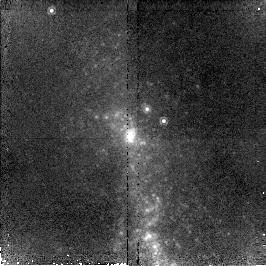
Target: NGC3125
Instrument: NICMOS/NIC2
Filter: F190N
Exposure: 43 min
Observation ID: n96902020

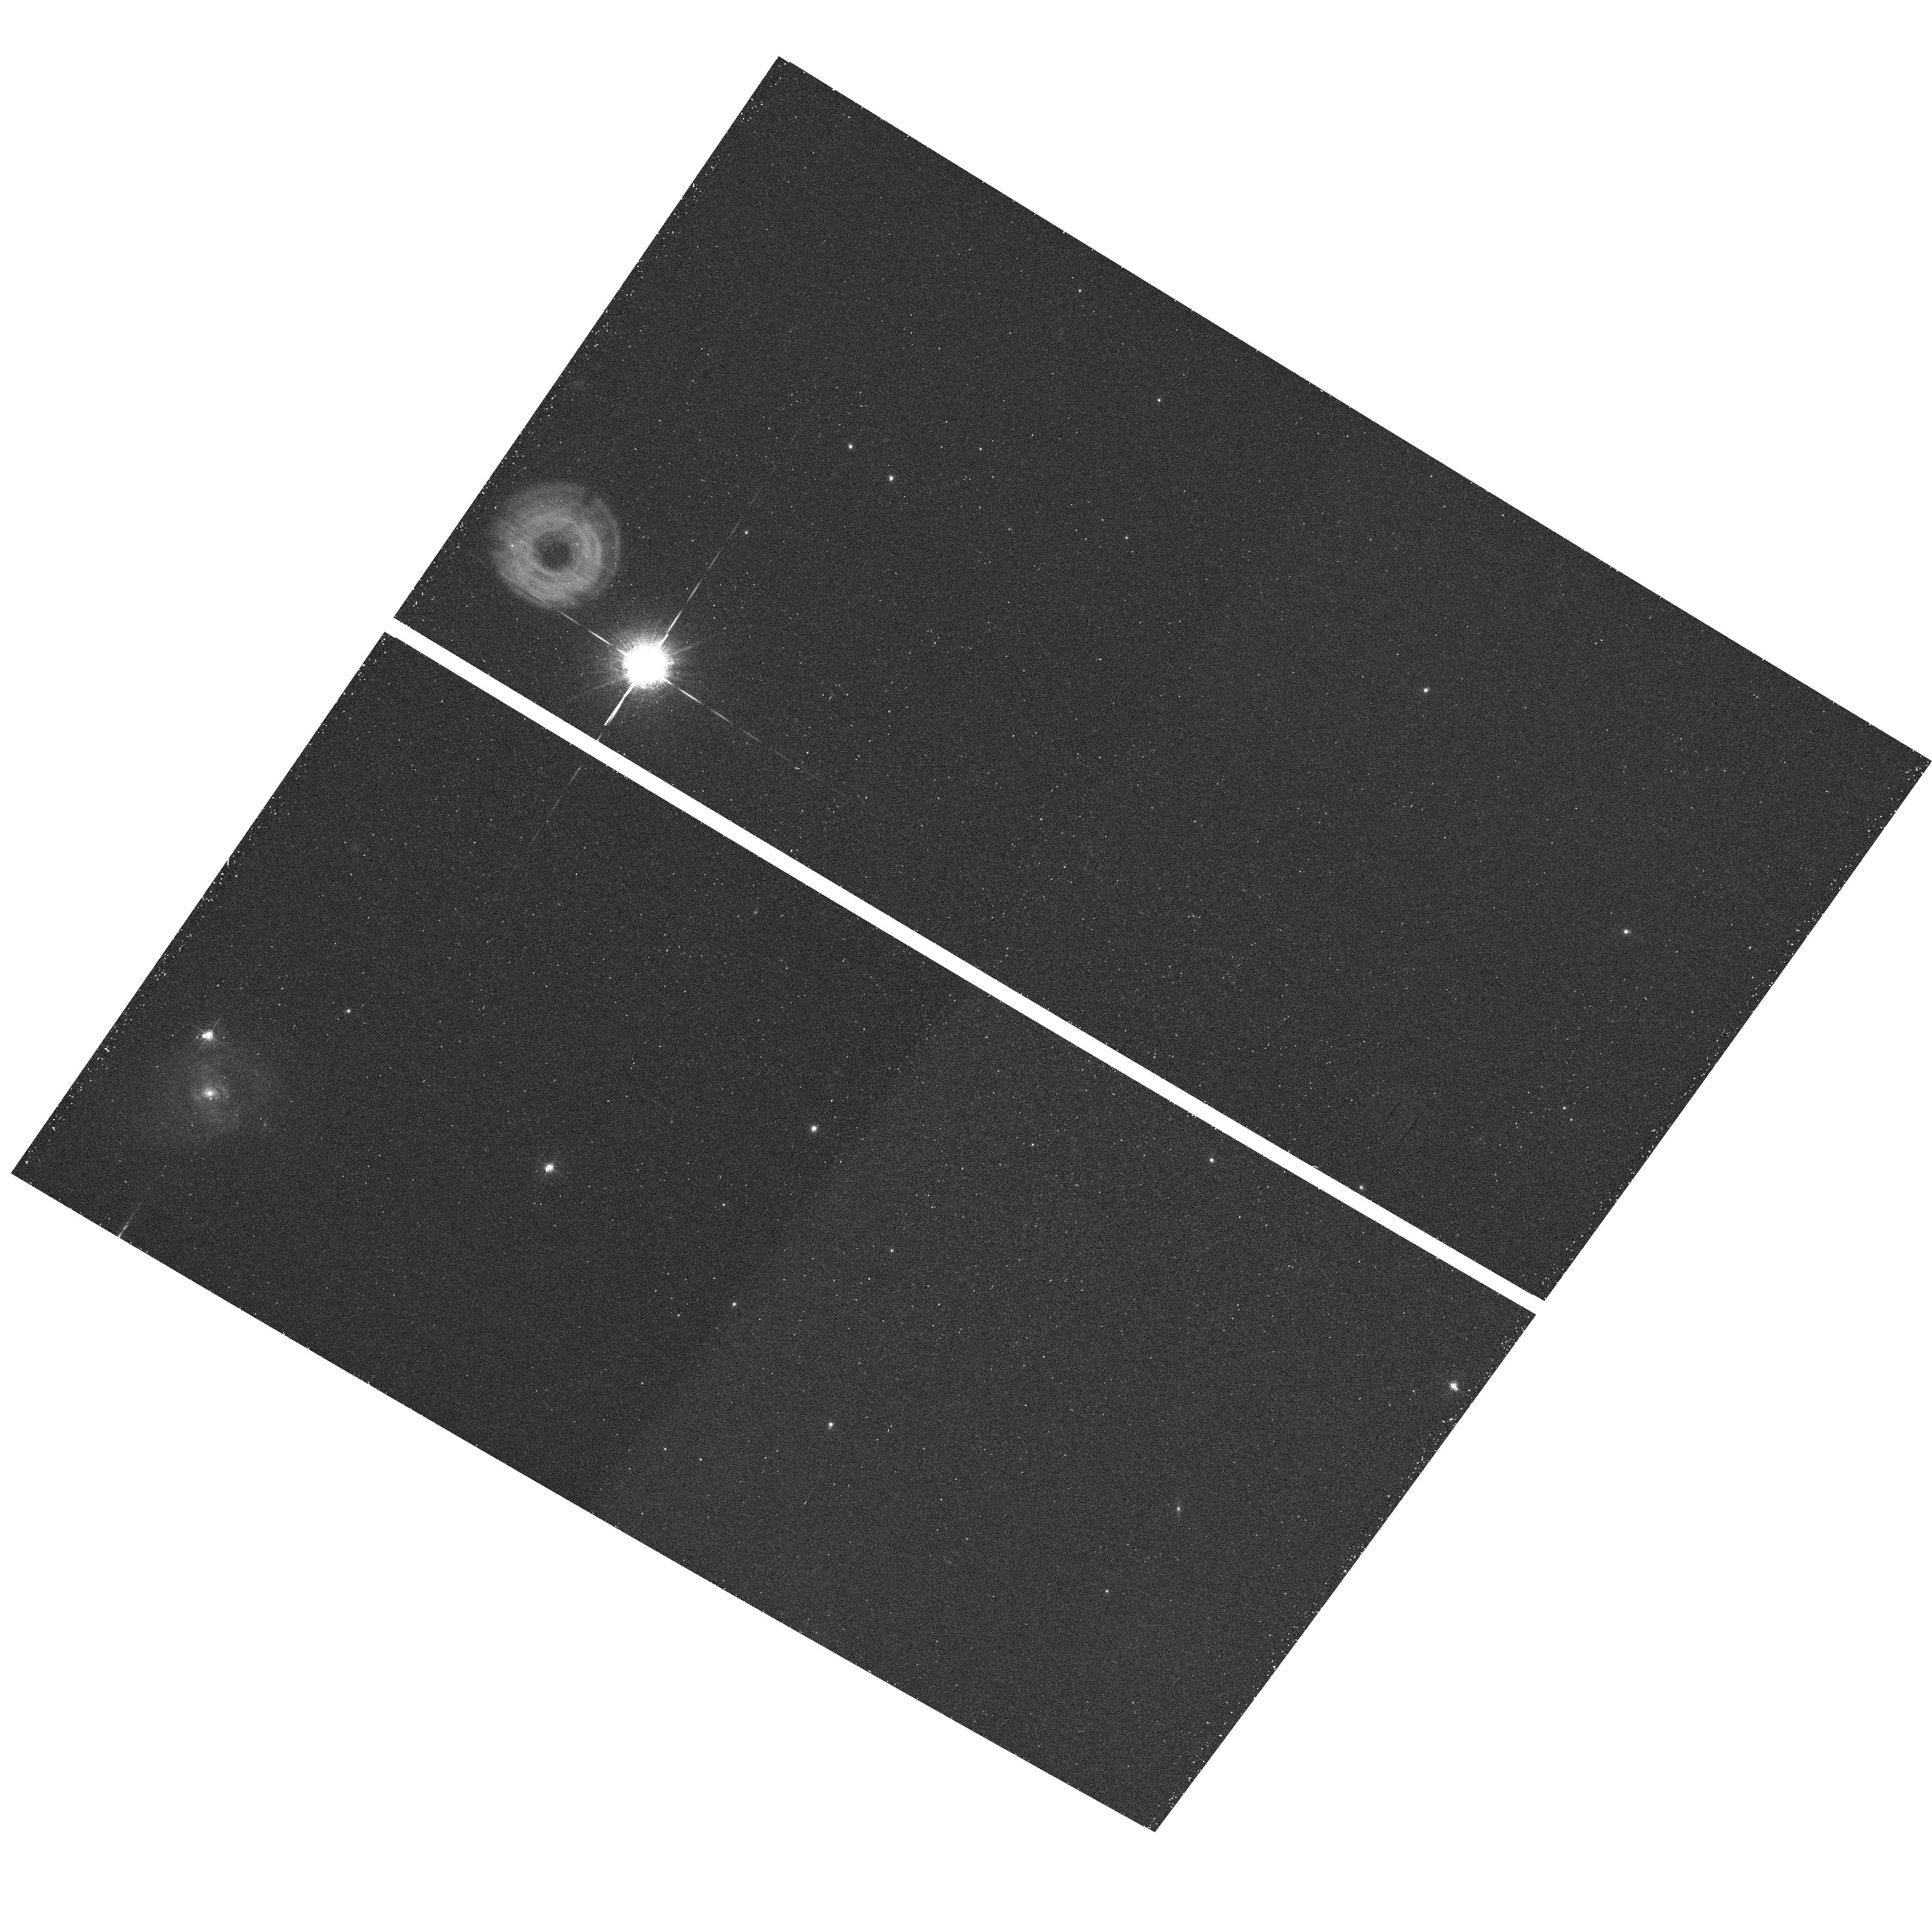
Target: field at RA 151.639°, Dec -29.936°
Instrument: ACS/WFC
Filter: F660N
Exposure: 25 min
Observation ID: hst_10400_01_acs_wfc_f660n_j96901

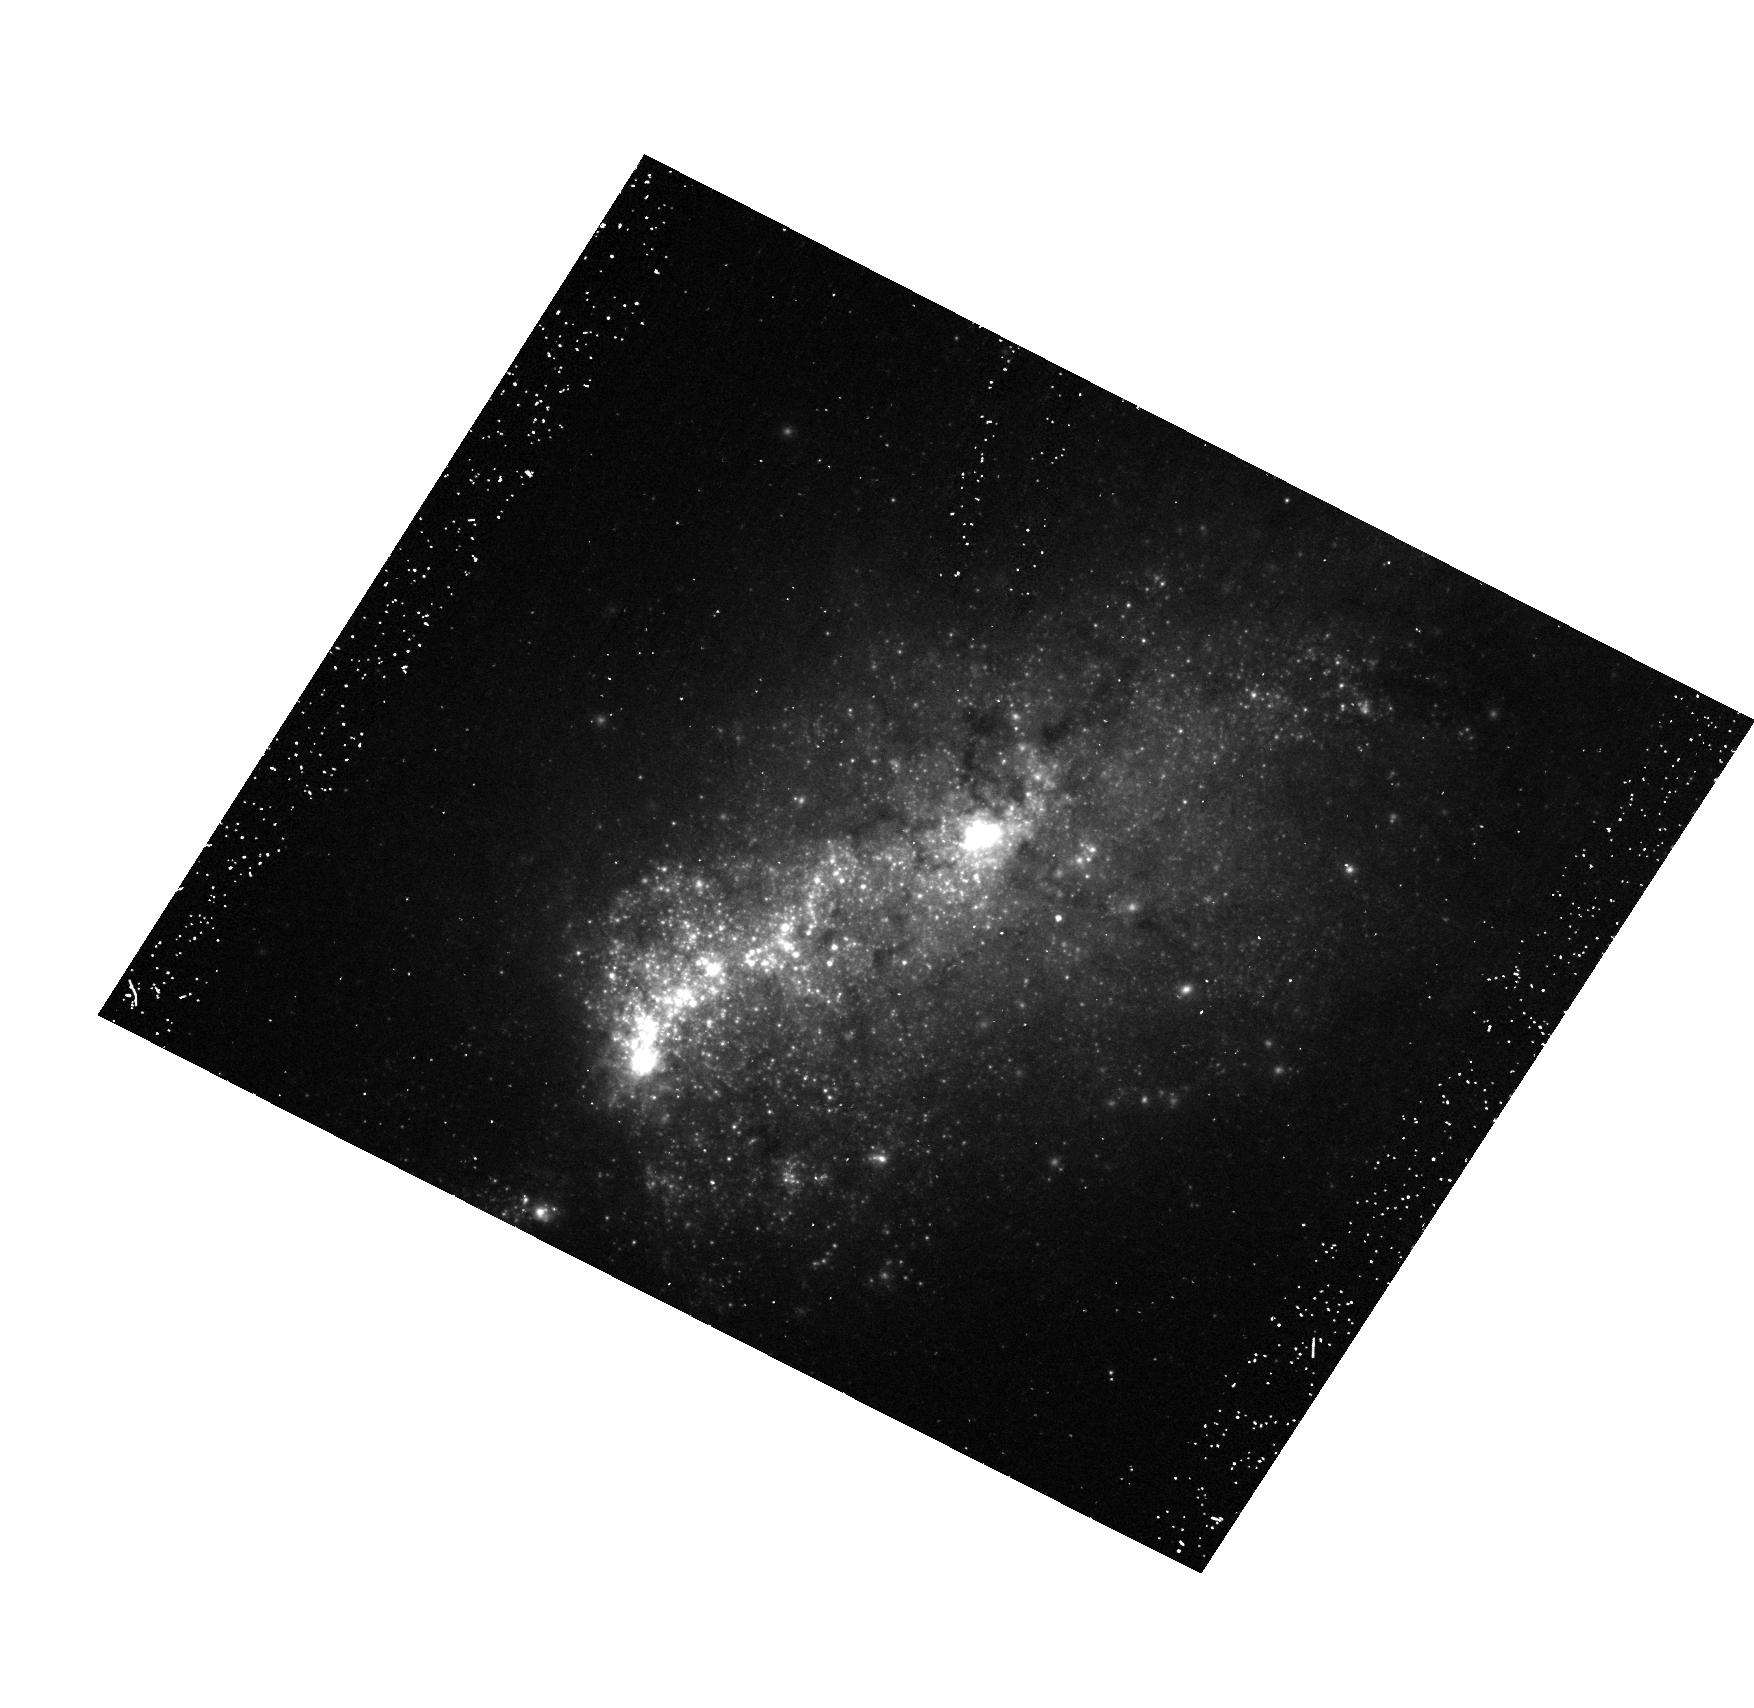
Target: NGC3125
Instrument: ACS/HRC
Filter: F435W
Exposure: 30 min
Observation ID: hst_10400_01_acs_hrc_f435w_j96901

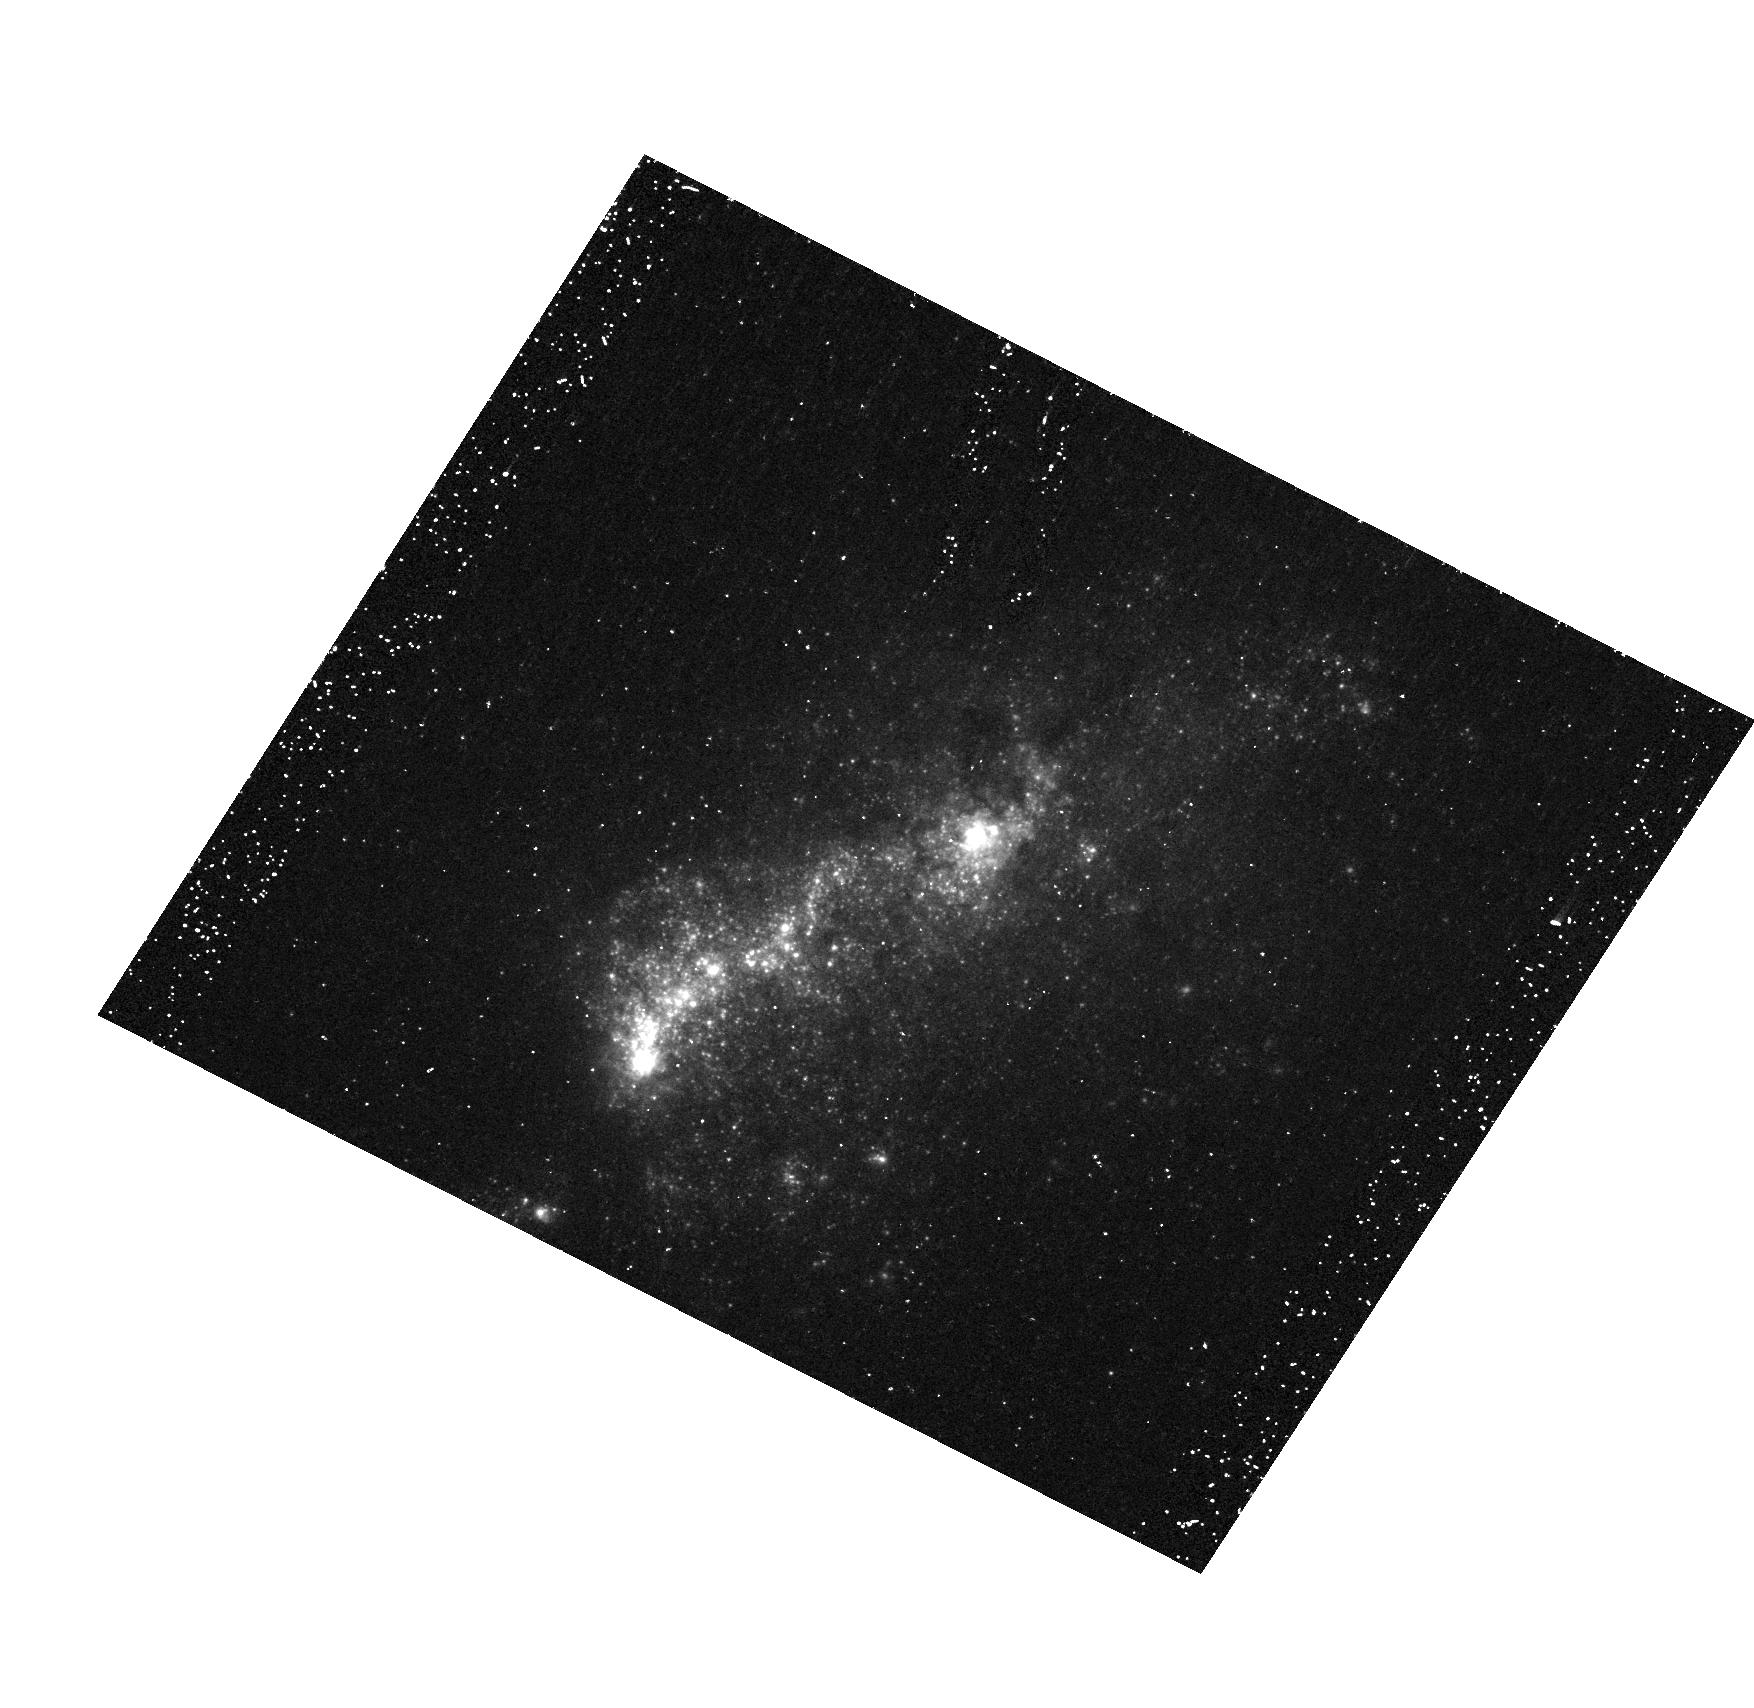
Target: NGC3125
Instrument: ACS/HRC
Filter: F330W
Exposure: 30 min
Observation ID: hst_10400_01_acs_hrc_f330w_j96901

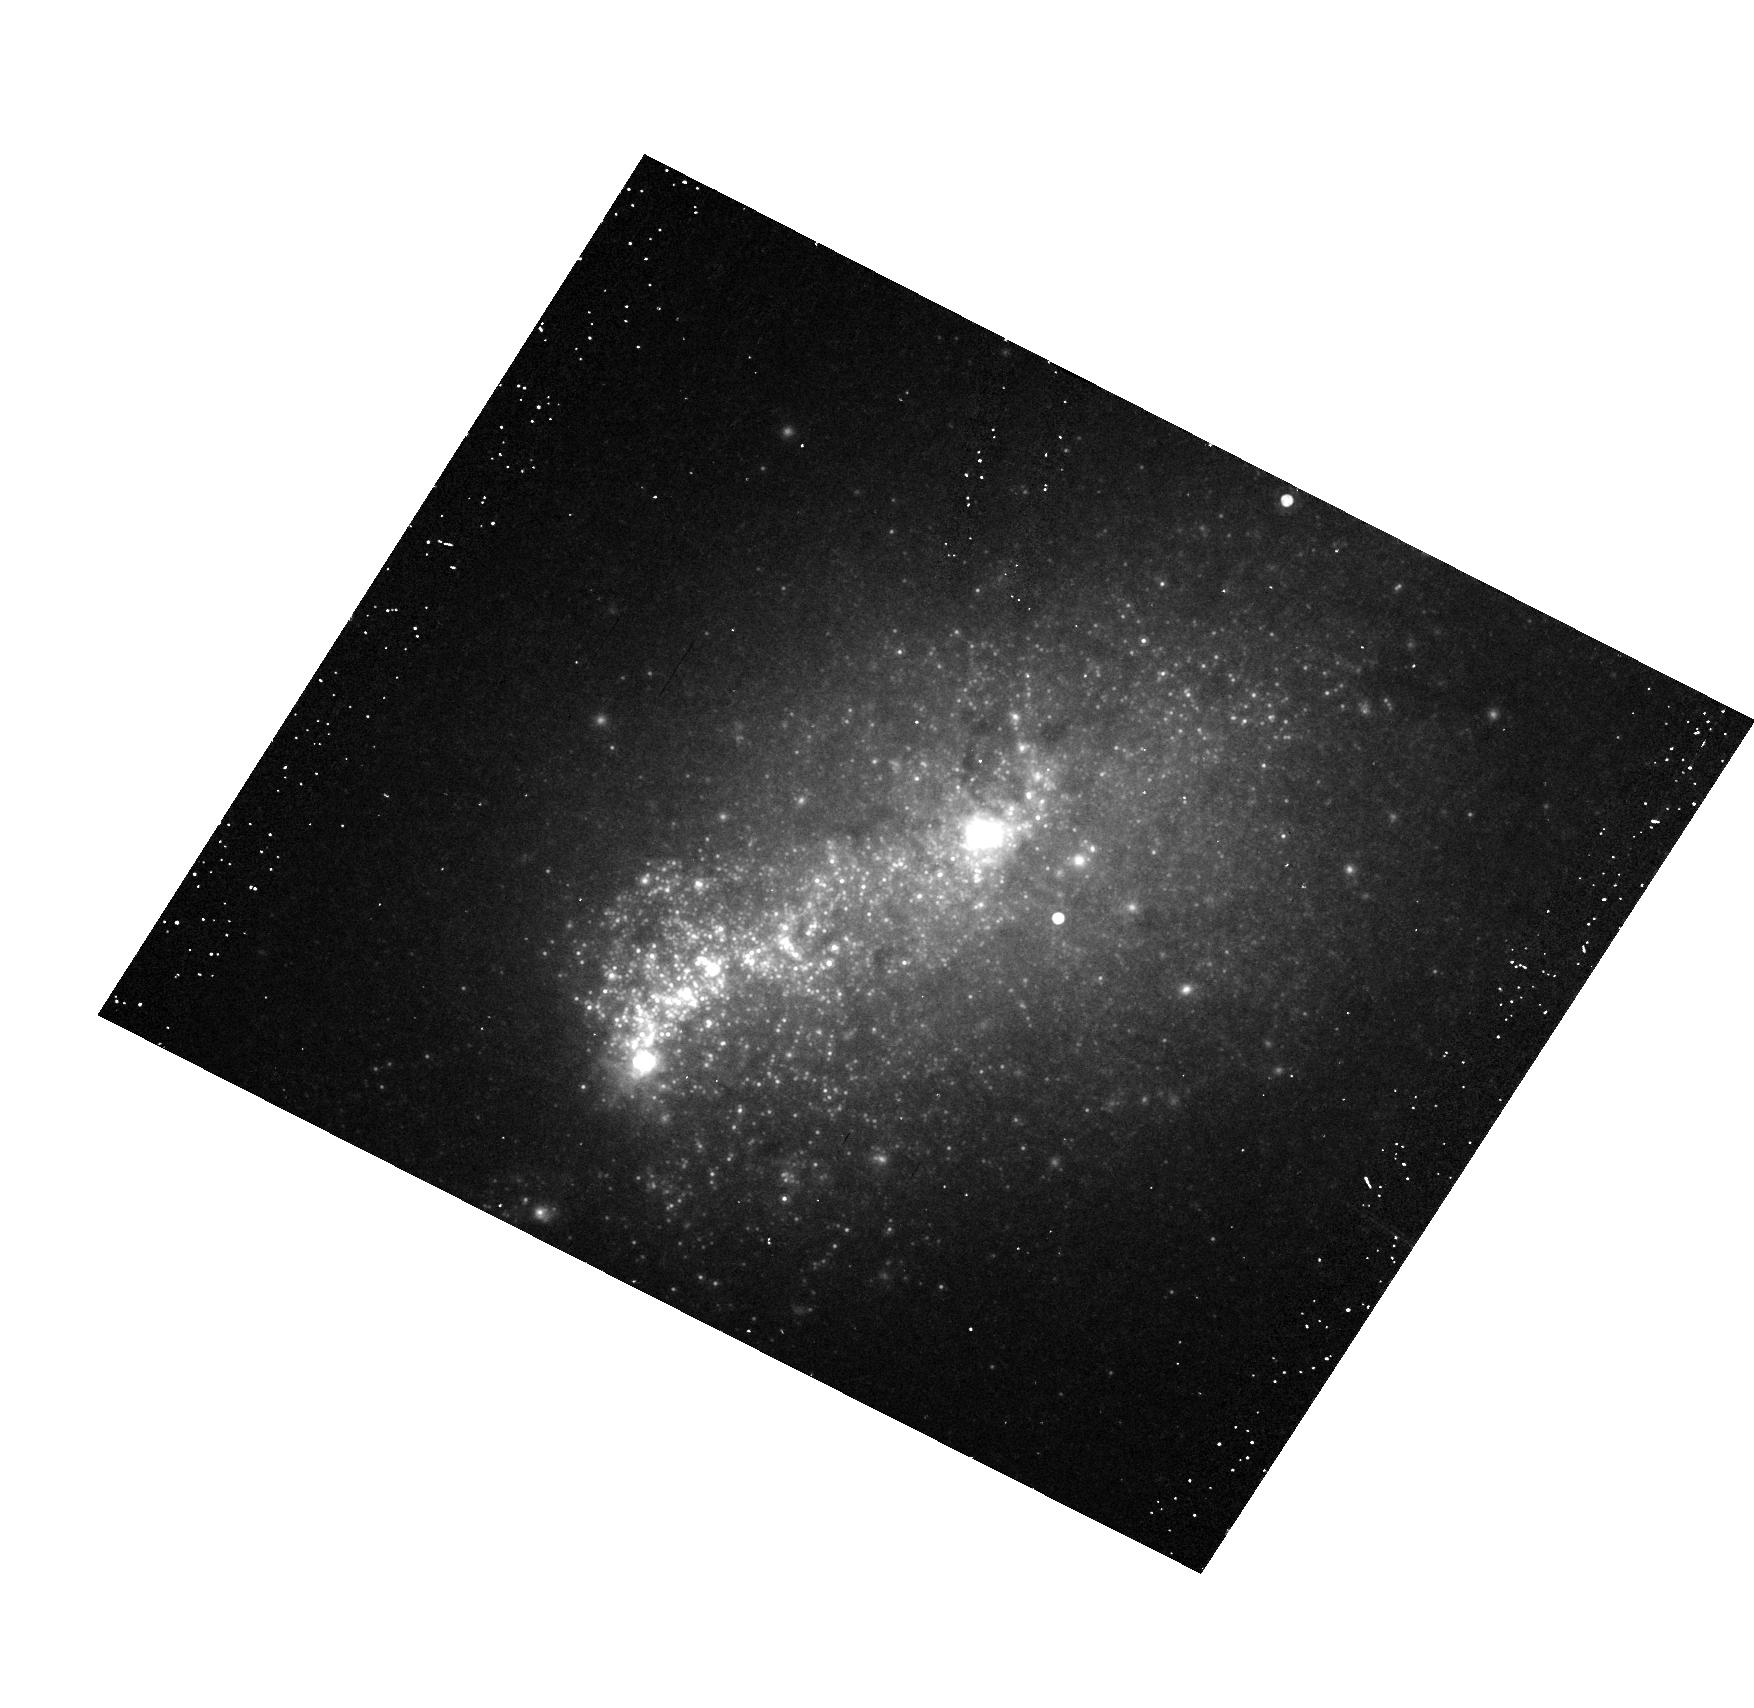
Target: NGC3125
Instrument: ACS/HRC
Filter: F814W
Exposure: 13 min
Observation ID: hst_10400_01_acs_hrc_f814w_j96901

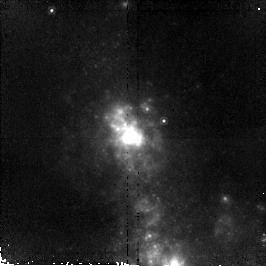
Target: NGC3125
Instrument: NICMOS/NIC2
Filter: F187N
Exposure: 43 min
Observation ID: n96902010

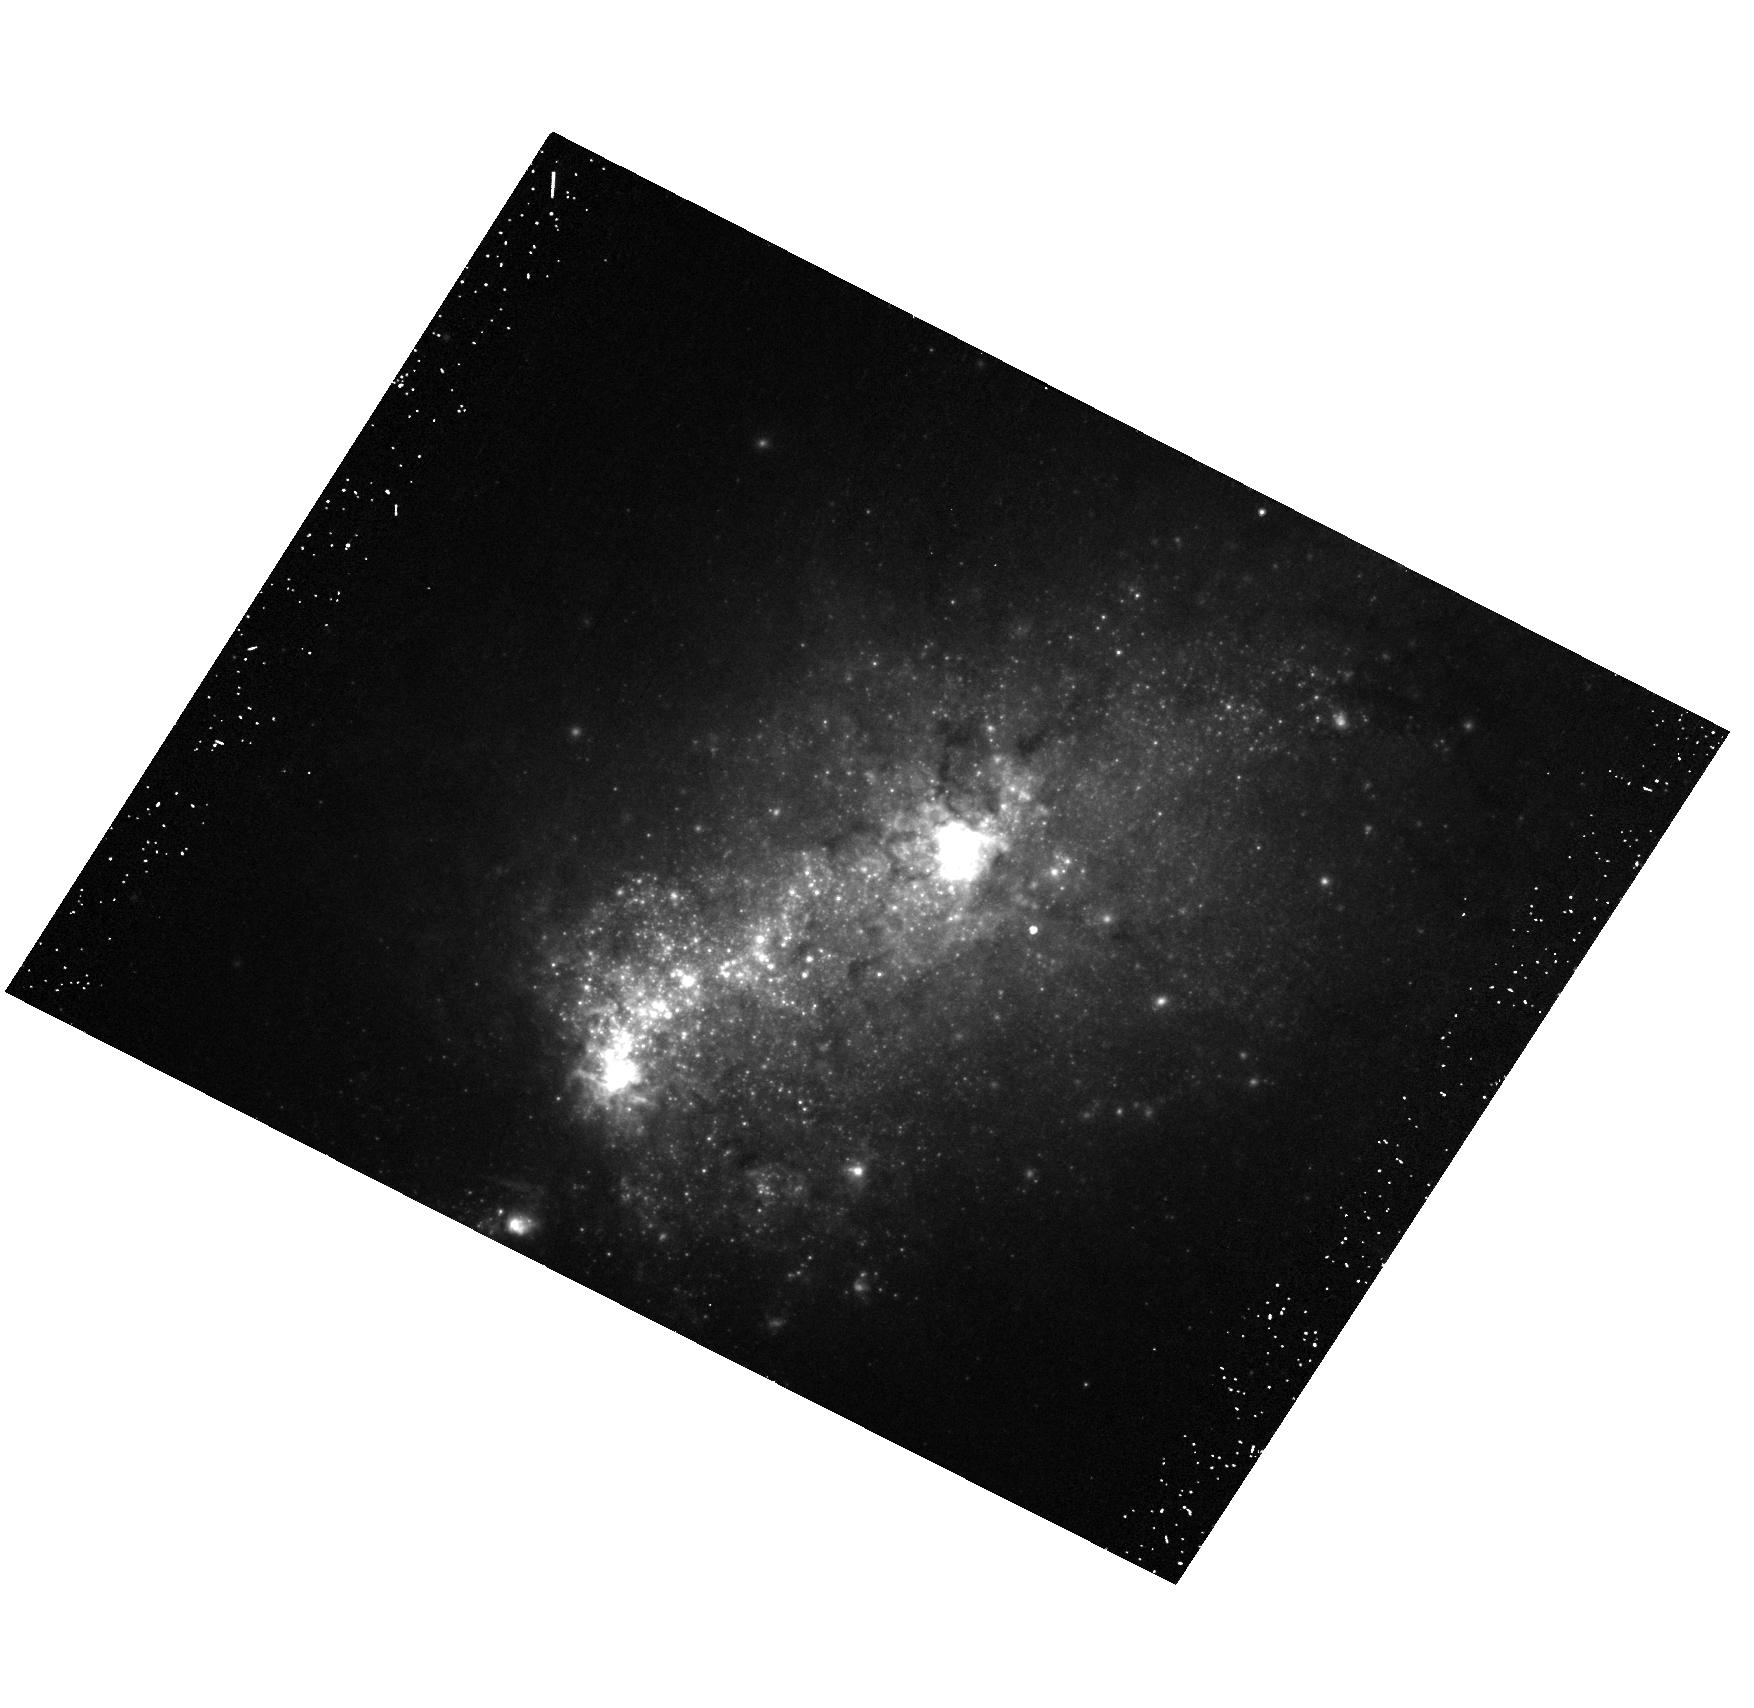
Target: NGC3125
Instrument: ACS/HRC
Filter: F555W
Exposure: 28 min
Observation ID: hst_10400_01_acs_hrc_f555w_j96901

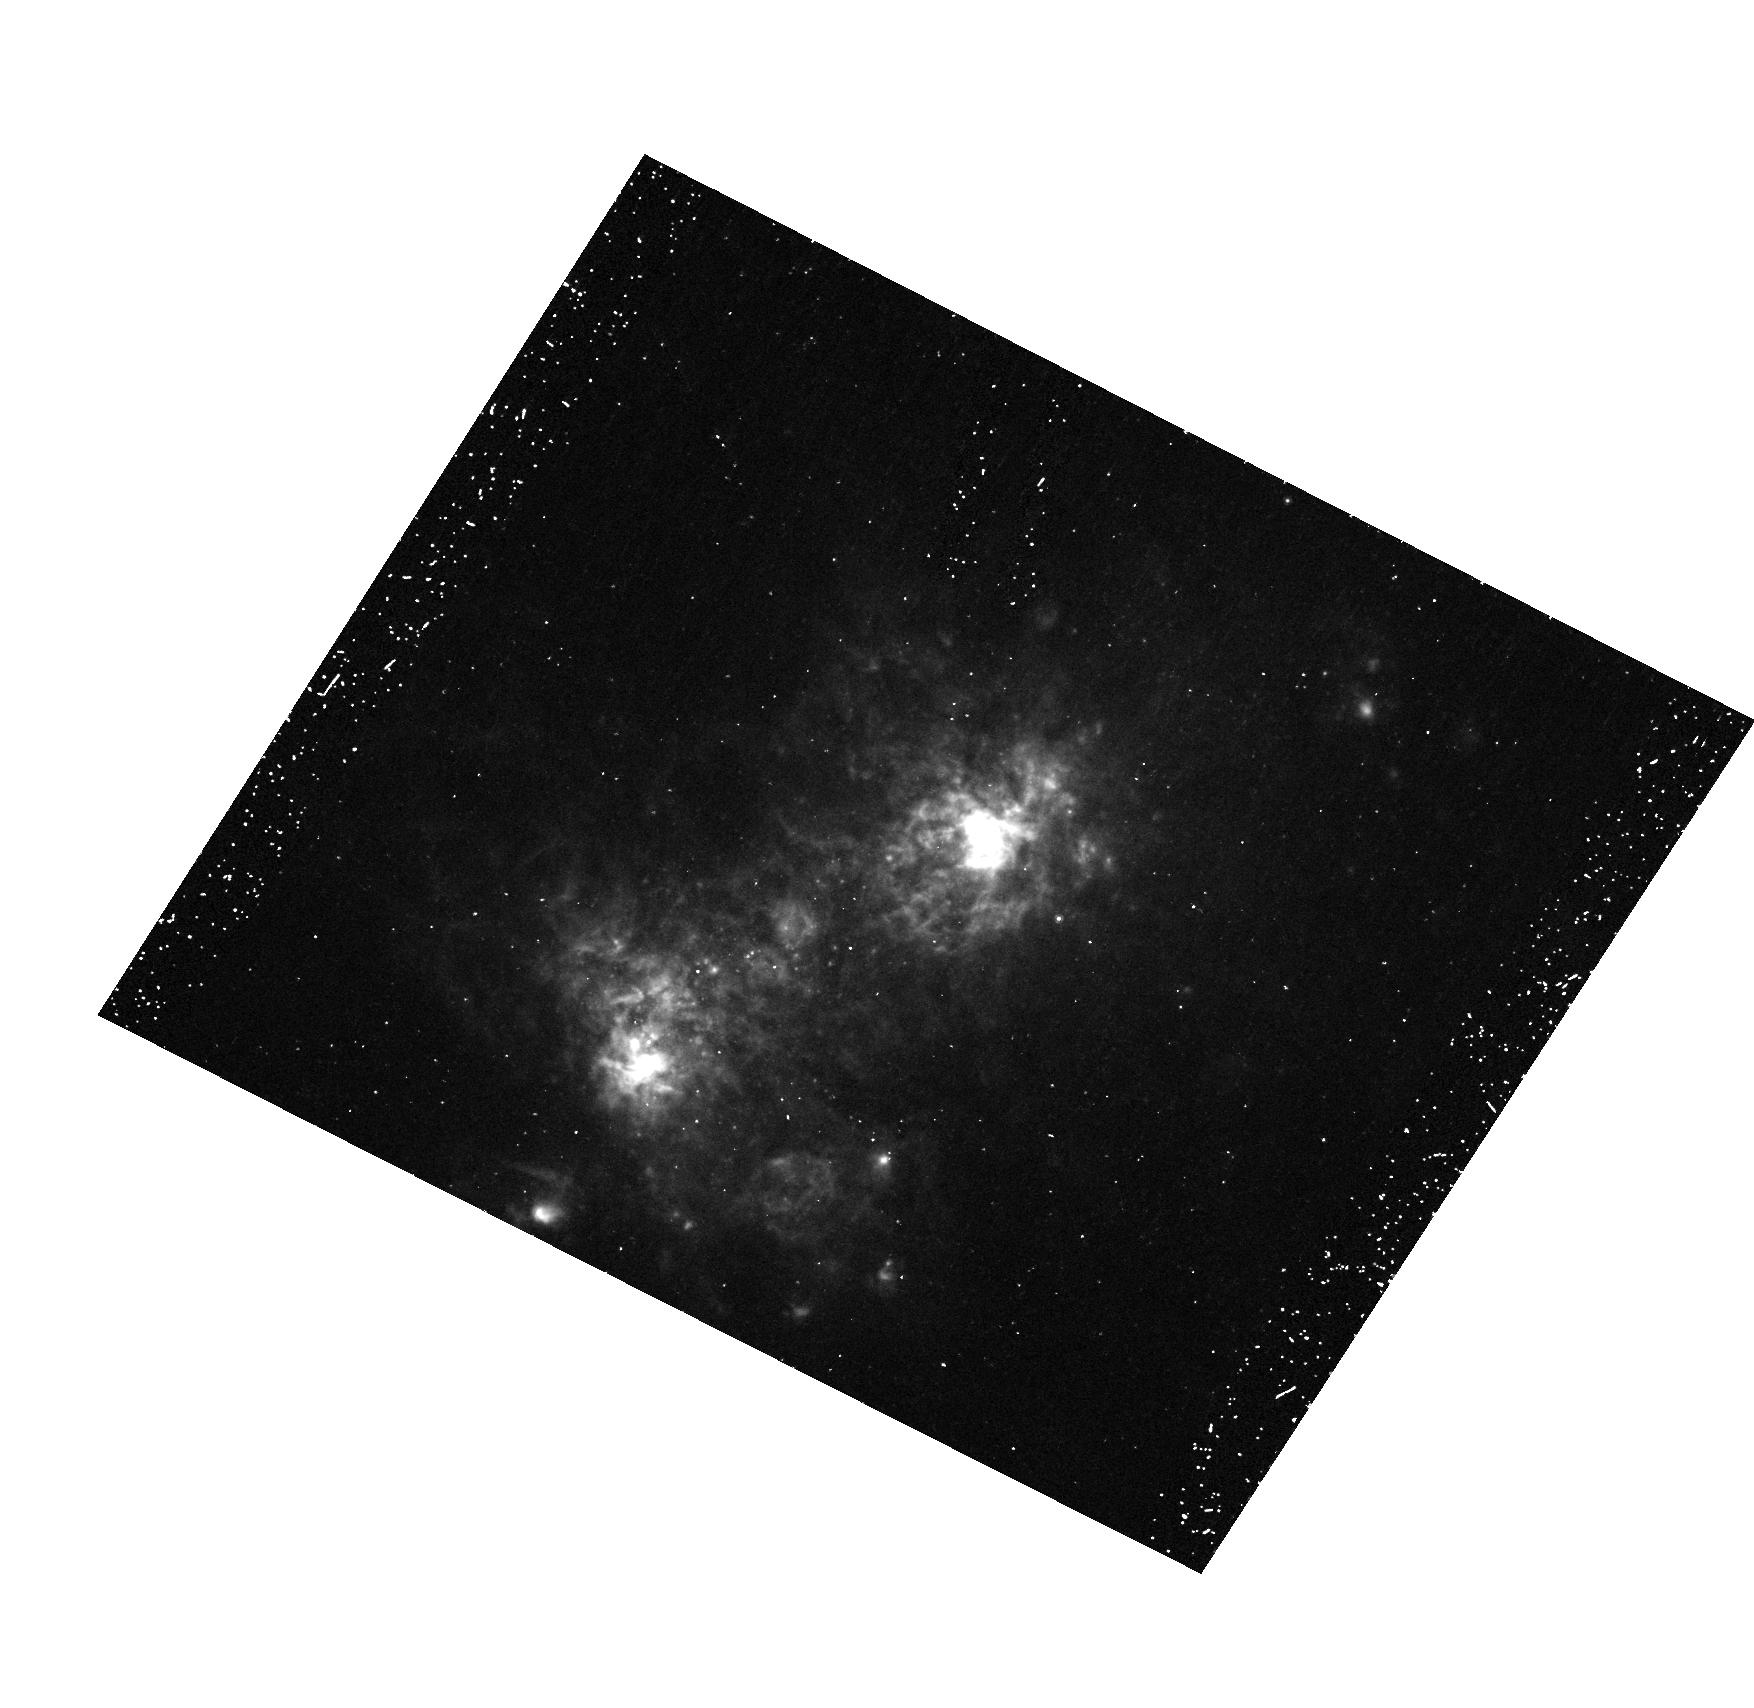
Target: NGC3125
Instrument: ACS/HRC
Filter: F658N
Exposure: 27 min
Observation ID: hst_10400_01_acs_hrc_f658n_j96901

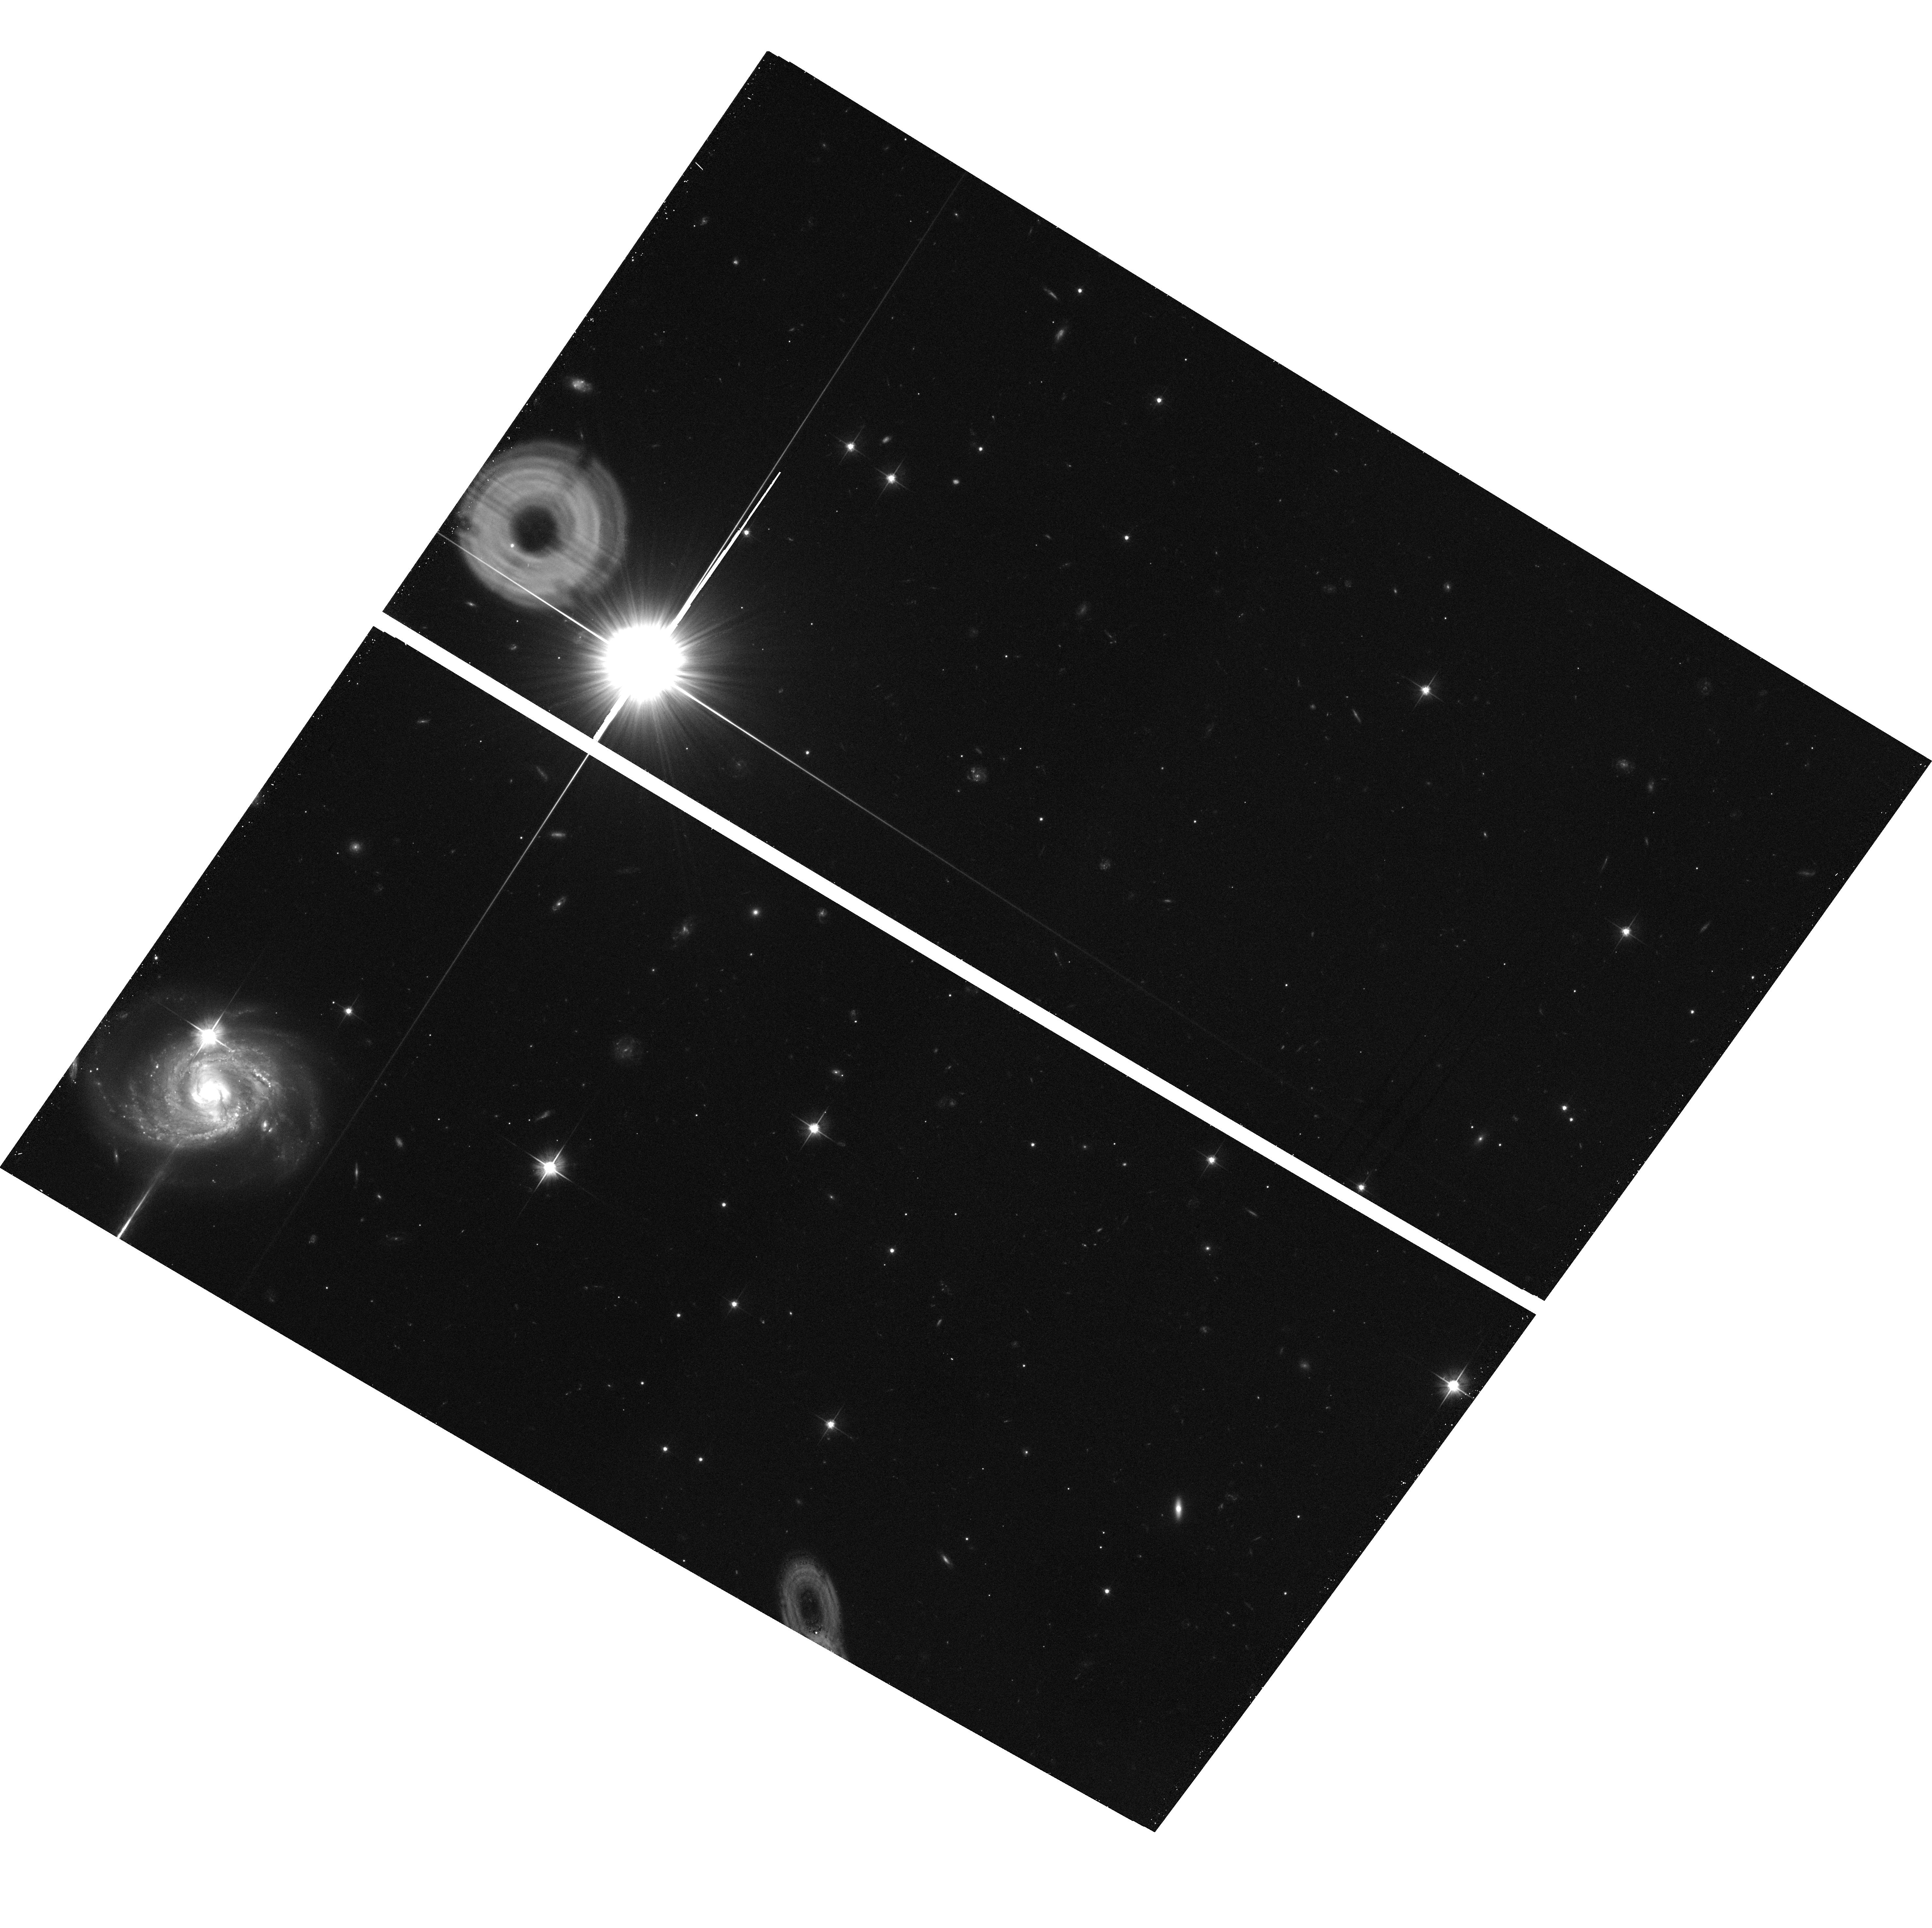
Target: field at RA 151.639°, Dec -29.936°
Instrument: ACS/WFC
Filter: F606W
Exposure: 20 min
Observation ID: hst_10400_01_acs_wfc_f606w_j96901

Unravelling NGC 3125-1: The Most Extreme Wolf-Rayet Star Cluster Known in the Local Universe (PI: Chandar, Rupali)

Based on cycle 10 STIS UV spectroscopy, we have recently discovered a star cluster, NGC 3125-1, which has the strongest known He II 1640 emission (of stellar origin) in the local universe. The number of implied WR stars is more than an order of magnitude higher than for any other well-studied giant HII region. Because strong He II 1640 emission has been discovered in the composite spectra of redshift 3 Lyman Break Galaxies, NGC 3125-1 potentially provides a unique opportunity to study a nearby object with direct implications for the stellar populations observed in the early universe. In order to understand the origin of this anomalously strong WR feature, we propose to obtain the first high resolution imaging of NGC 3125-1, at wavelengths from the far ultraviolet through the near infrared. This will allow us to simultaneously place it in the context of more familiar objects, such as R136 in 30 Doradus, while also unravelling the physics responsible for the observed UV spectral signature.